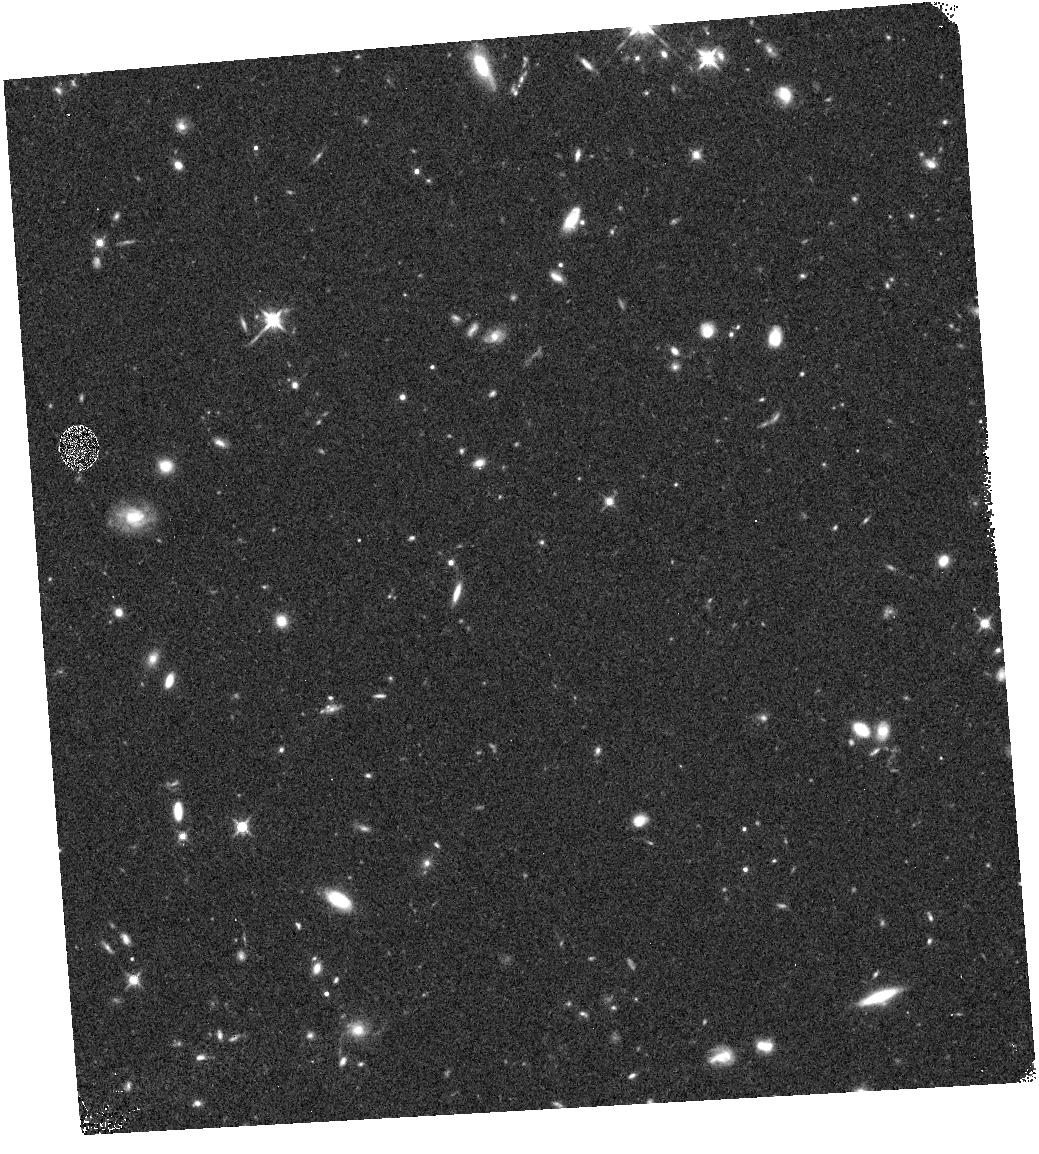
Target: field at RA 347.930°, Dec -14.389°
Instrument: WFC3/IR
Filter: F125W
Exposure: 12 min
Observation ID: hst_13767_ea_wfc3_ir_f125w_icphea

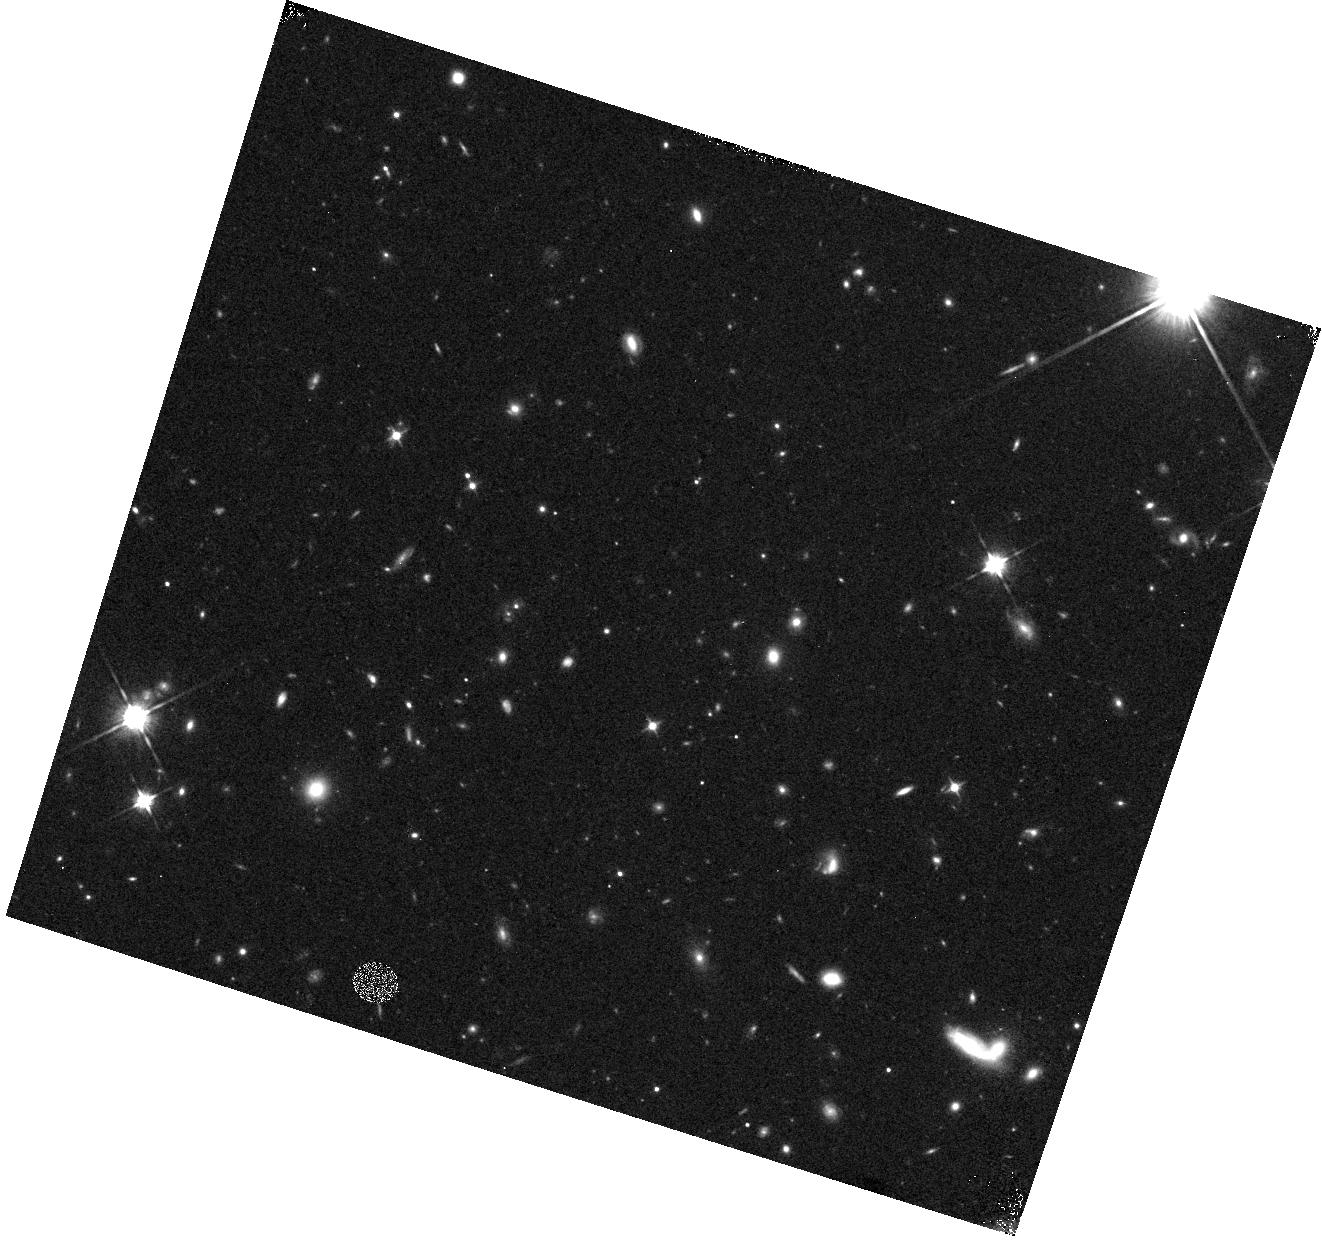
Target: field at RA 247.893°, Dec 37.604°
Instrument: WFC3/IR
Filter: F105W
Exposure: 8 min
Observation ID: hst_13767_6m_wfc3_ir_f105w_icph6m

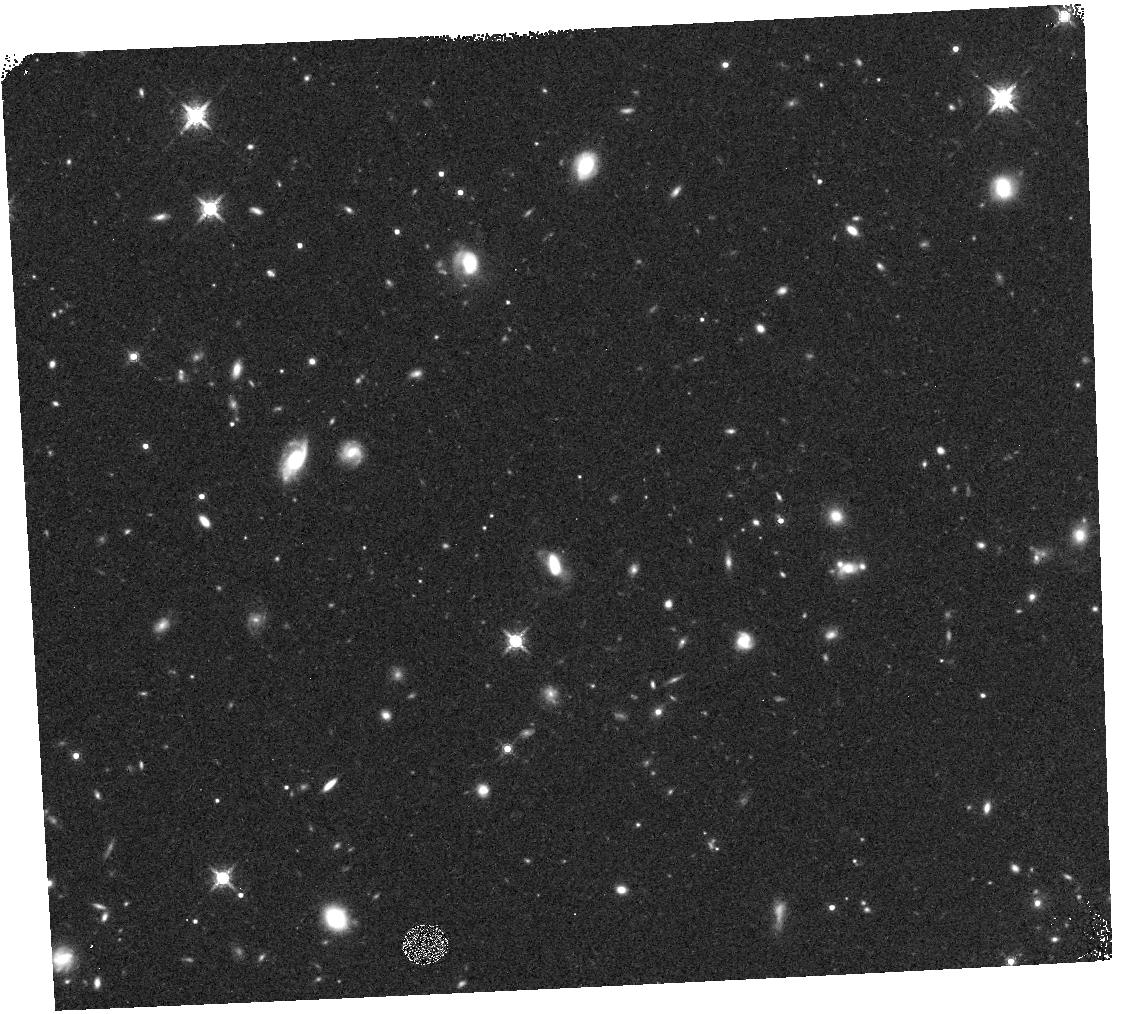
Target: field at RA 219.454°, Dec -1.700°
Instrument: WFC3/IR
Filter: F160W
Exposure: 13 min
Observation ID: hst_13767_4e_wfc3_ir_f160w_icph4e

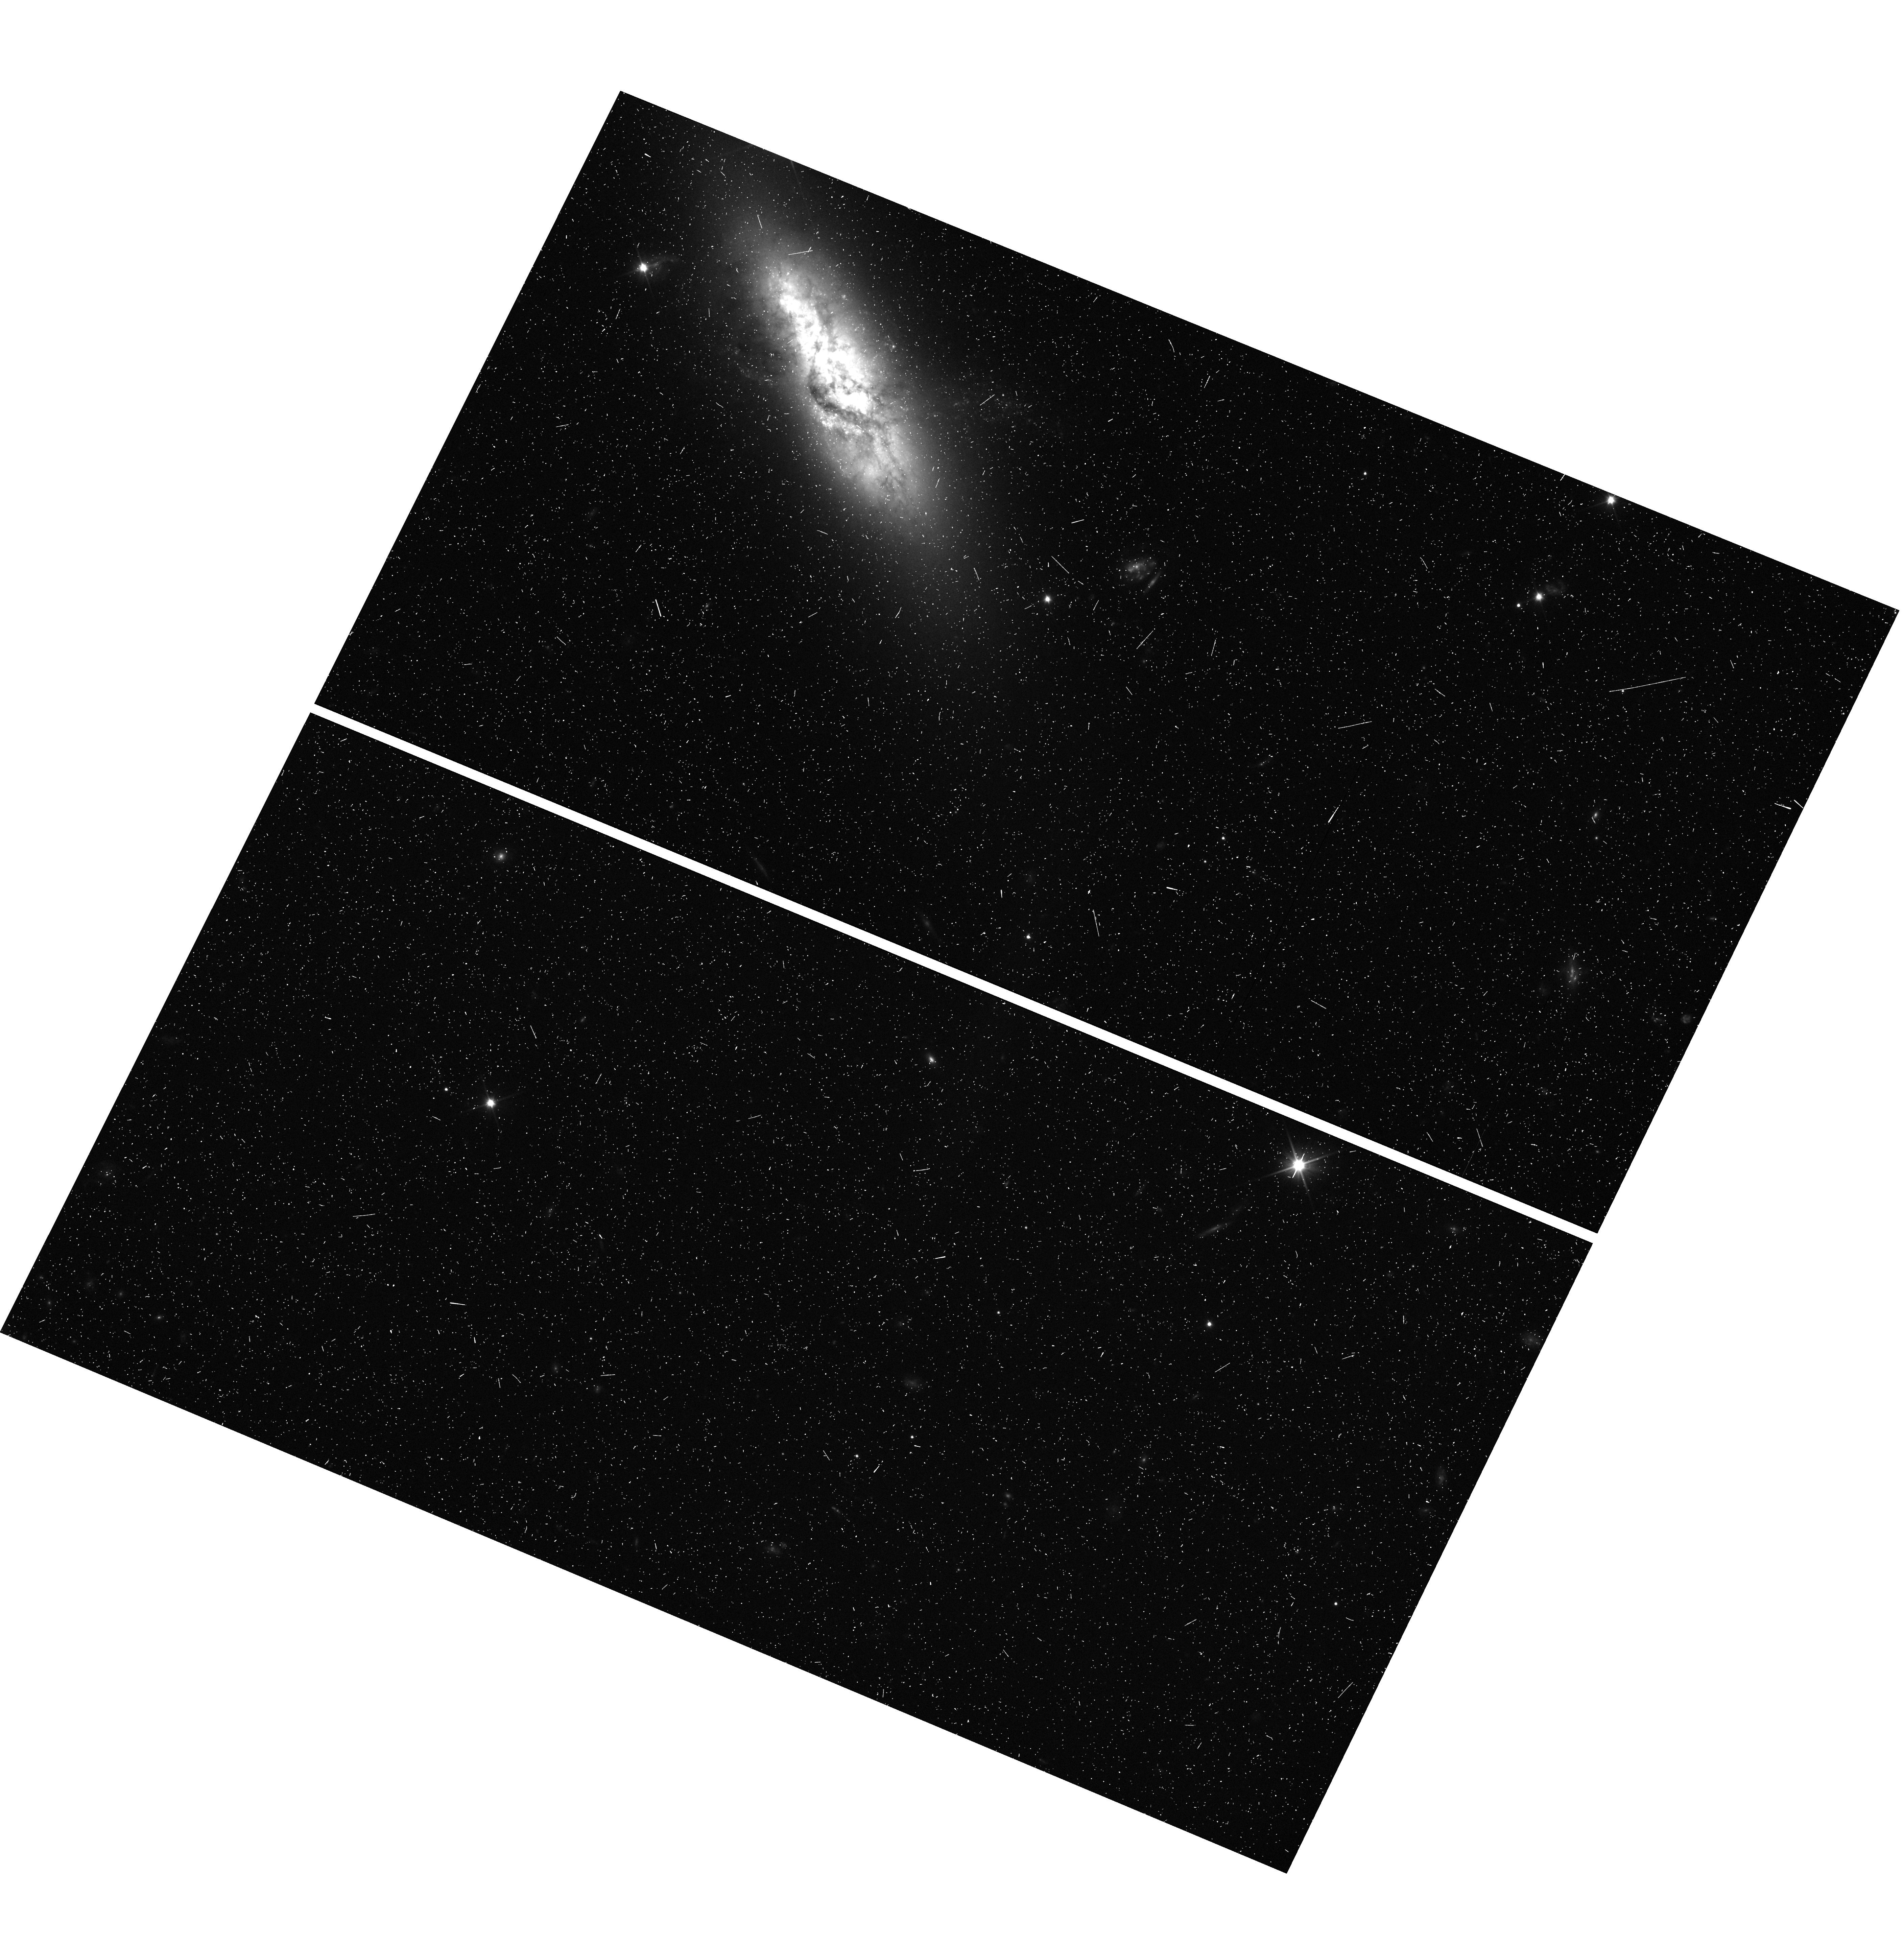
Target: field at RA 217.858°, Dec 2.992°
Instrument: WFC3/UVIS
Filter: F350LP
Exposure: 8 min
Observation ID: hst_13767_es_wfc3_uvis_f350lp_icphes

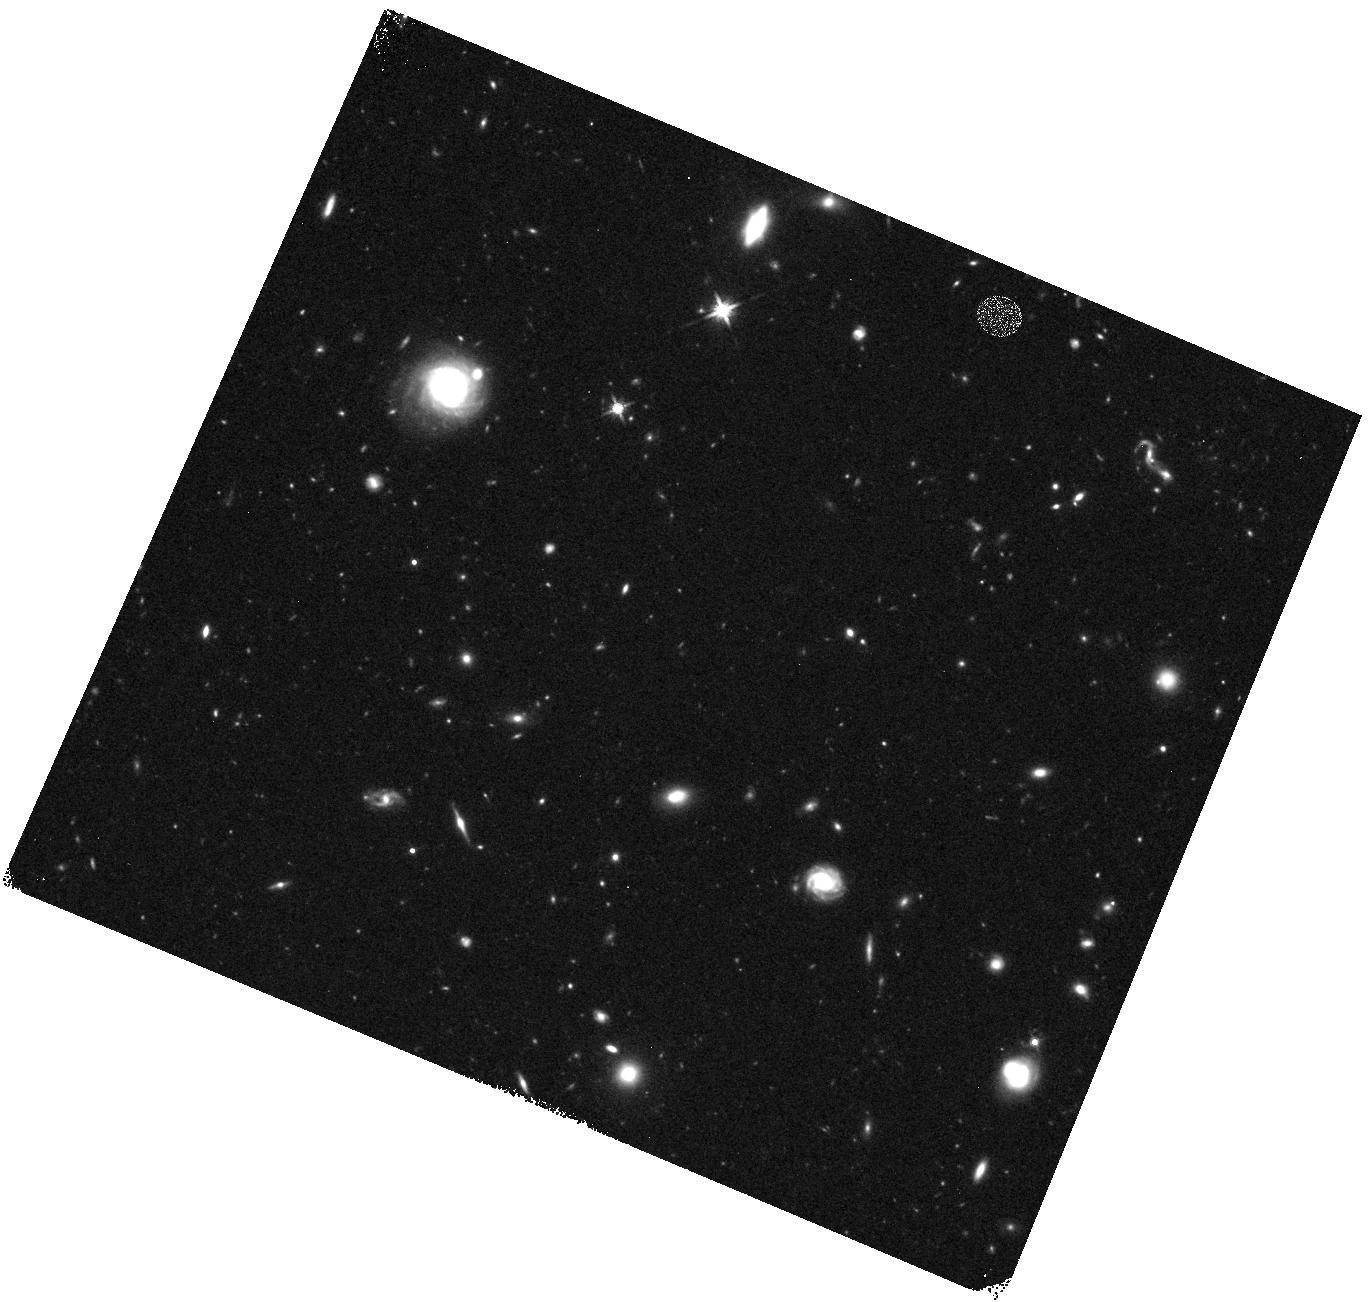
Target: field at RA 148.318°, Dec 51.890°
Instrument: WFC3/IR
Filter: F140W
Exposure: 13 min
Observation ID: hst_13767_0i_wfc3_ir_f140w_icph0i

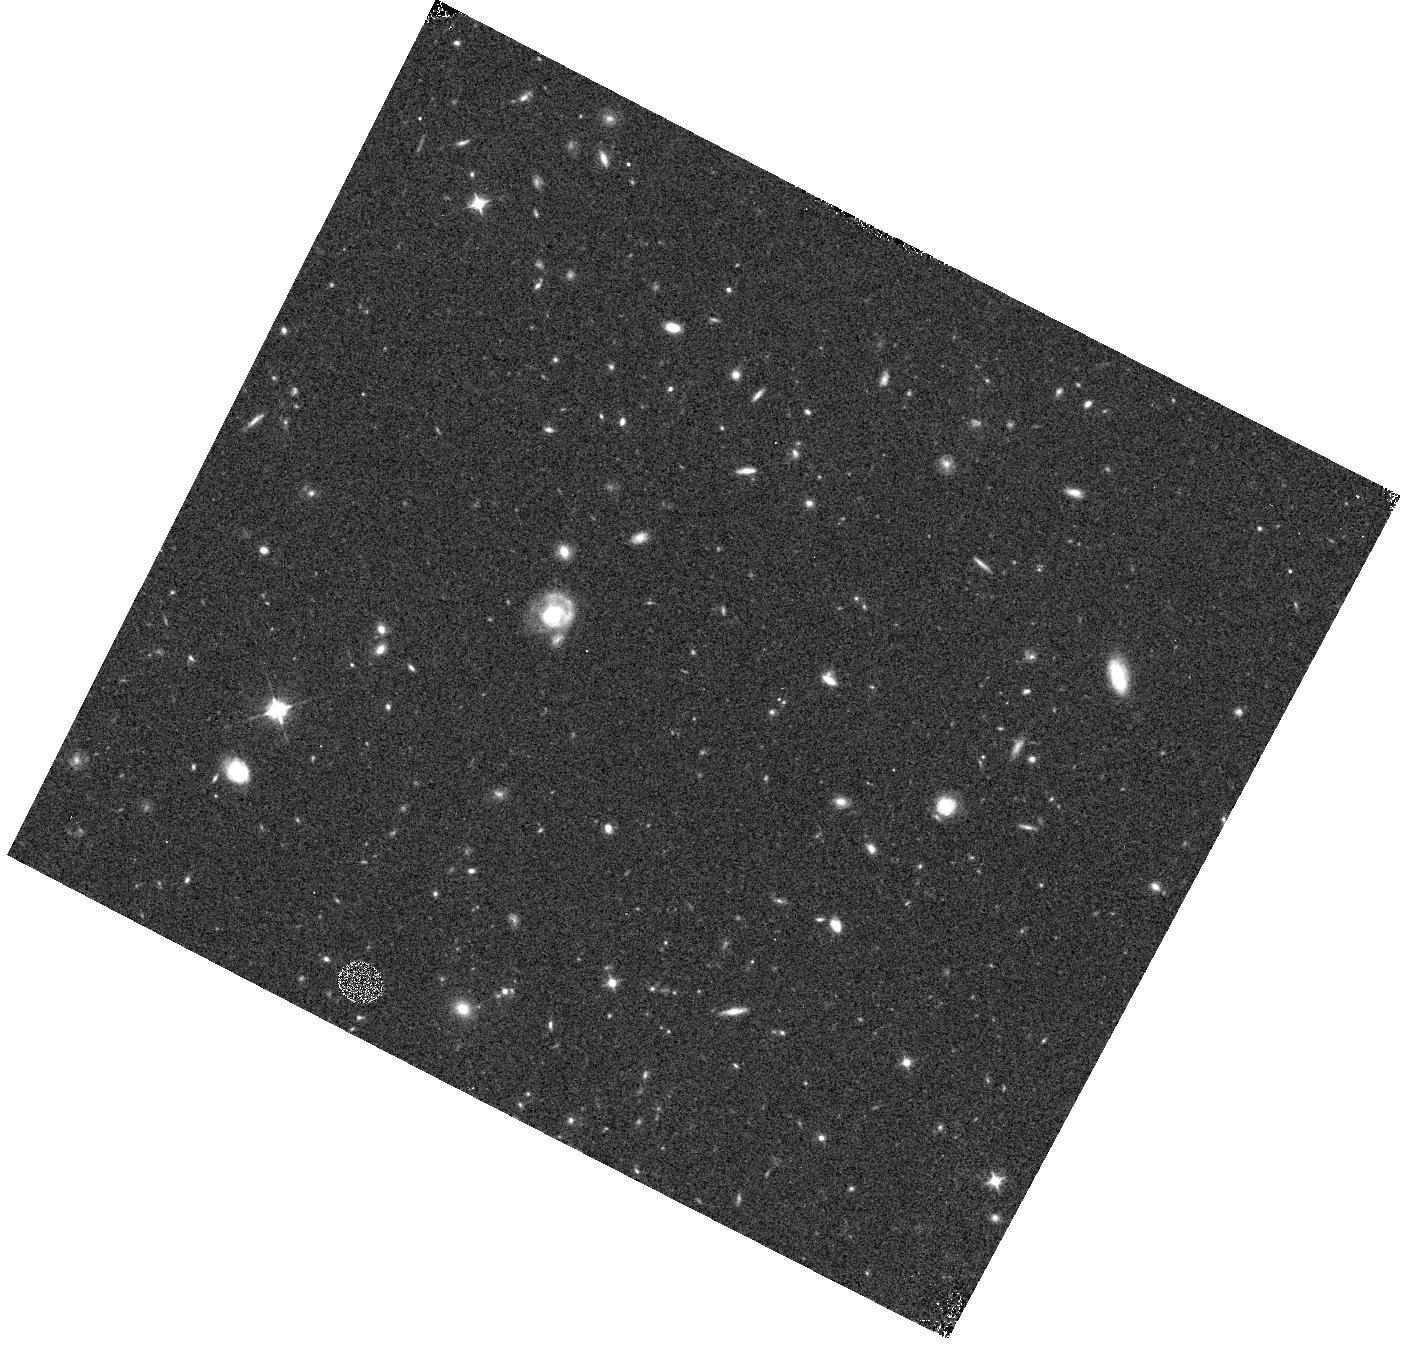
Target: field at RA 166.528°, Dec 35.141°
Instrument: WFC3/IR
Filter: F105W
Exposure: 11 min
Observation ID: hst_13767_ez_wfc3_ir_f105w_icphez

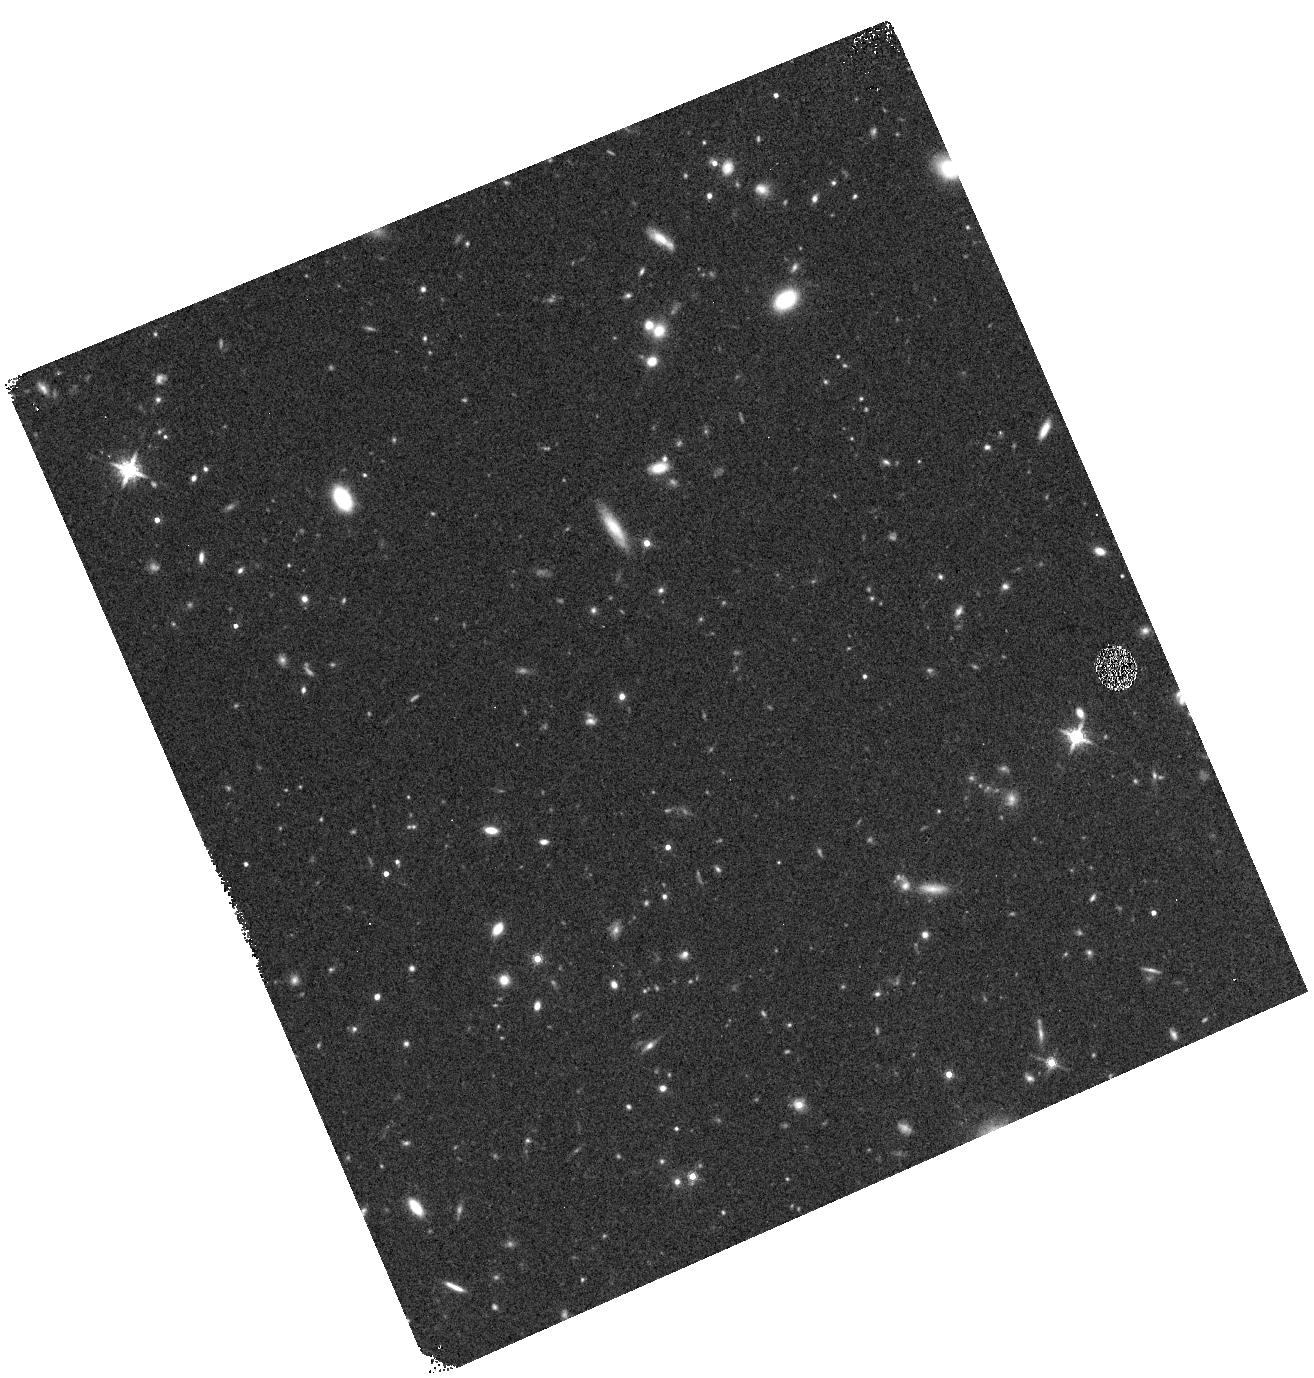
Target: field at RA 337.190°, Dec -9.752°
Instrument: WFC3/IR
Filter: F160W
Exposure: 10 min
Observation ID: hst_13767_fw_wfc3_ir_f160w_icphfw

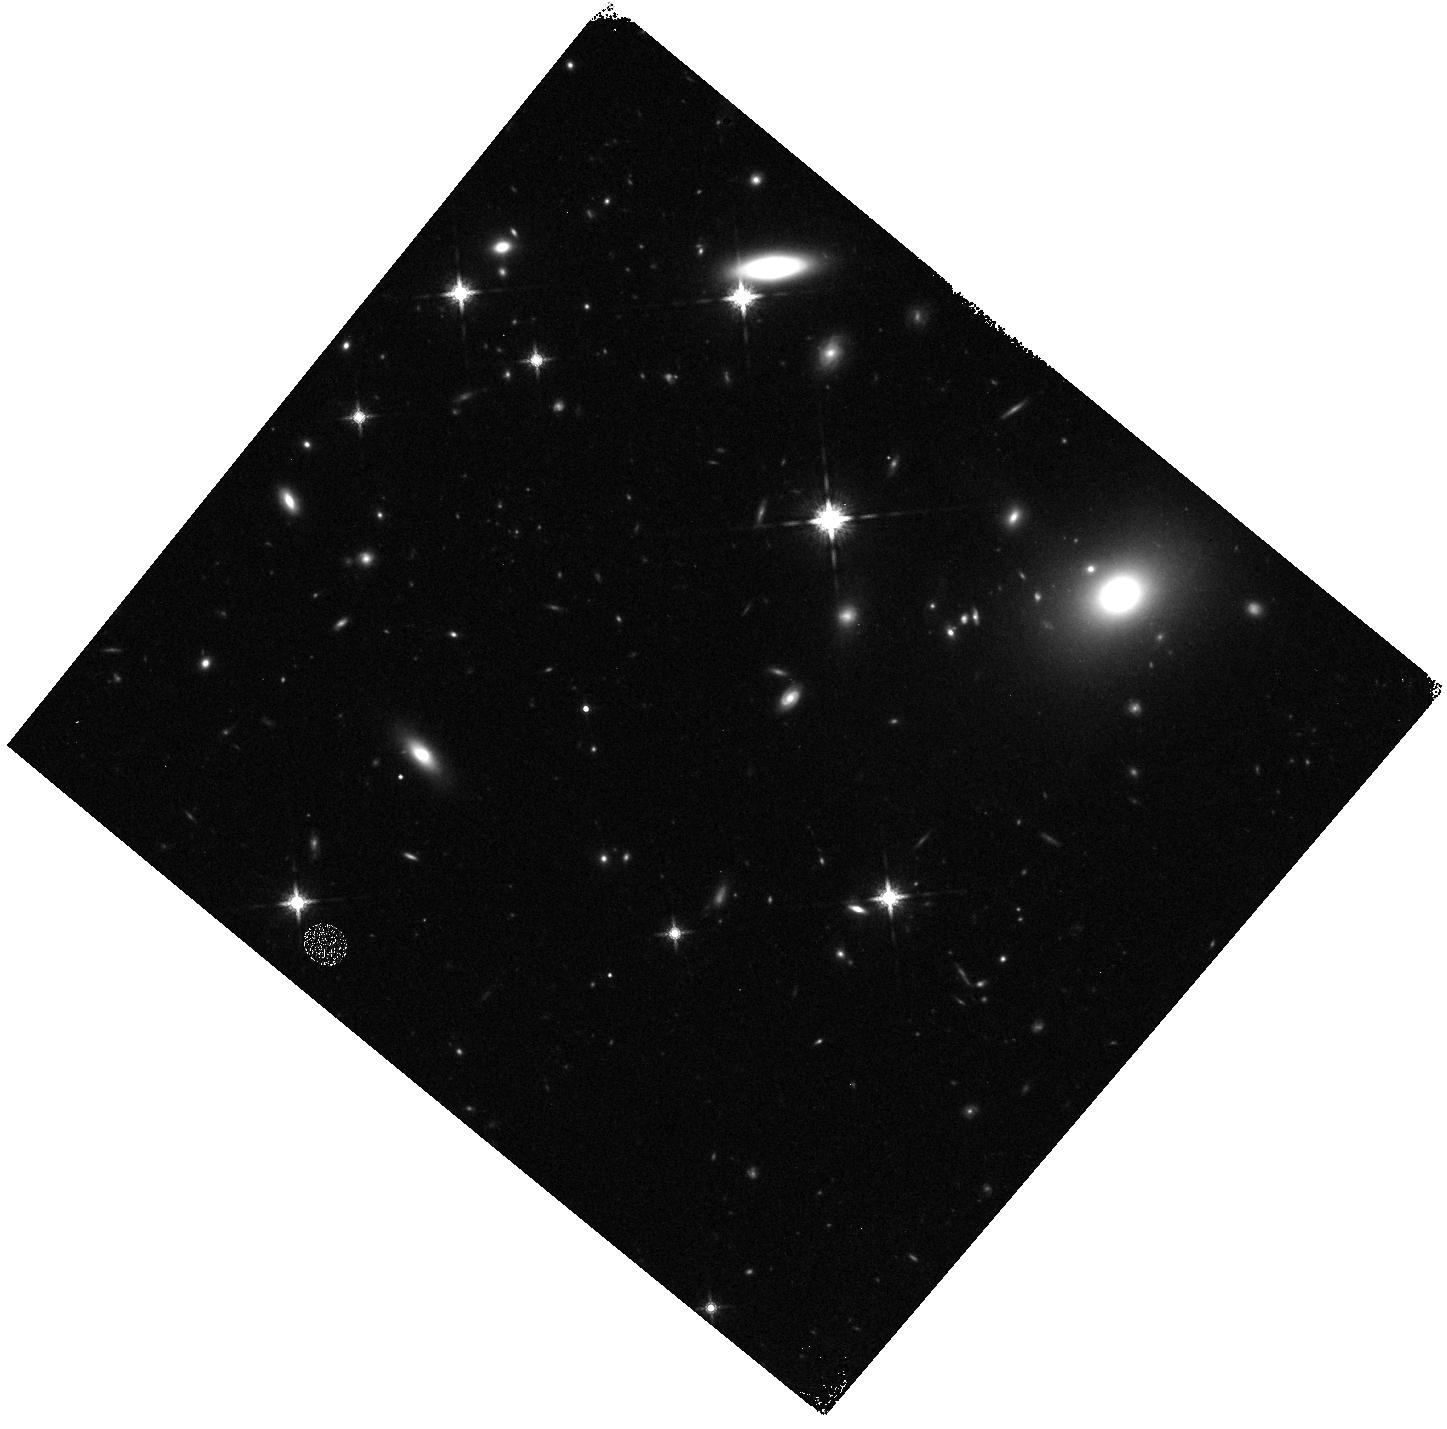
Target: field at RA 147.030°, Dec 57.954°
Instrument: WFC3/IR
Filter: F160W
Exposure: 13 min
Observation ID: hst_13767_bk_wfc3_ir_f160w_icphbk

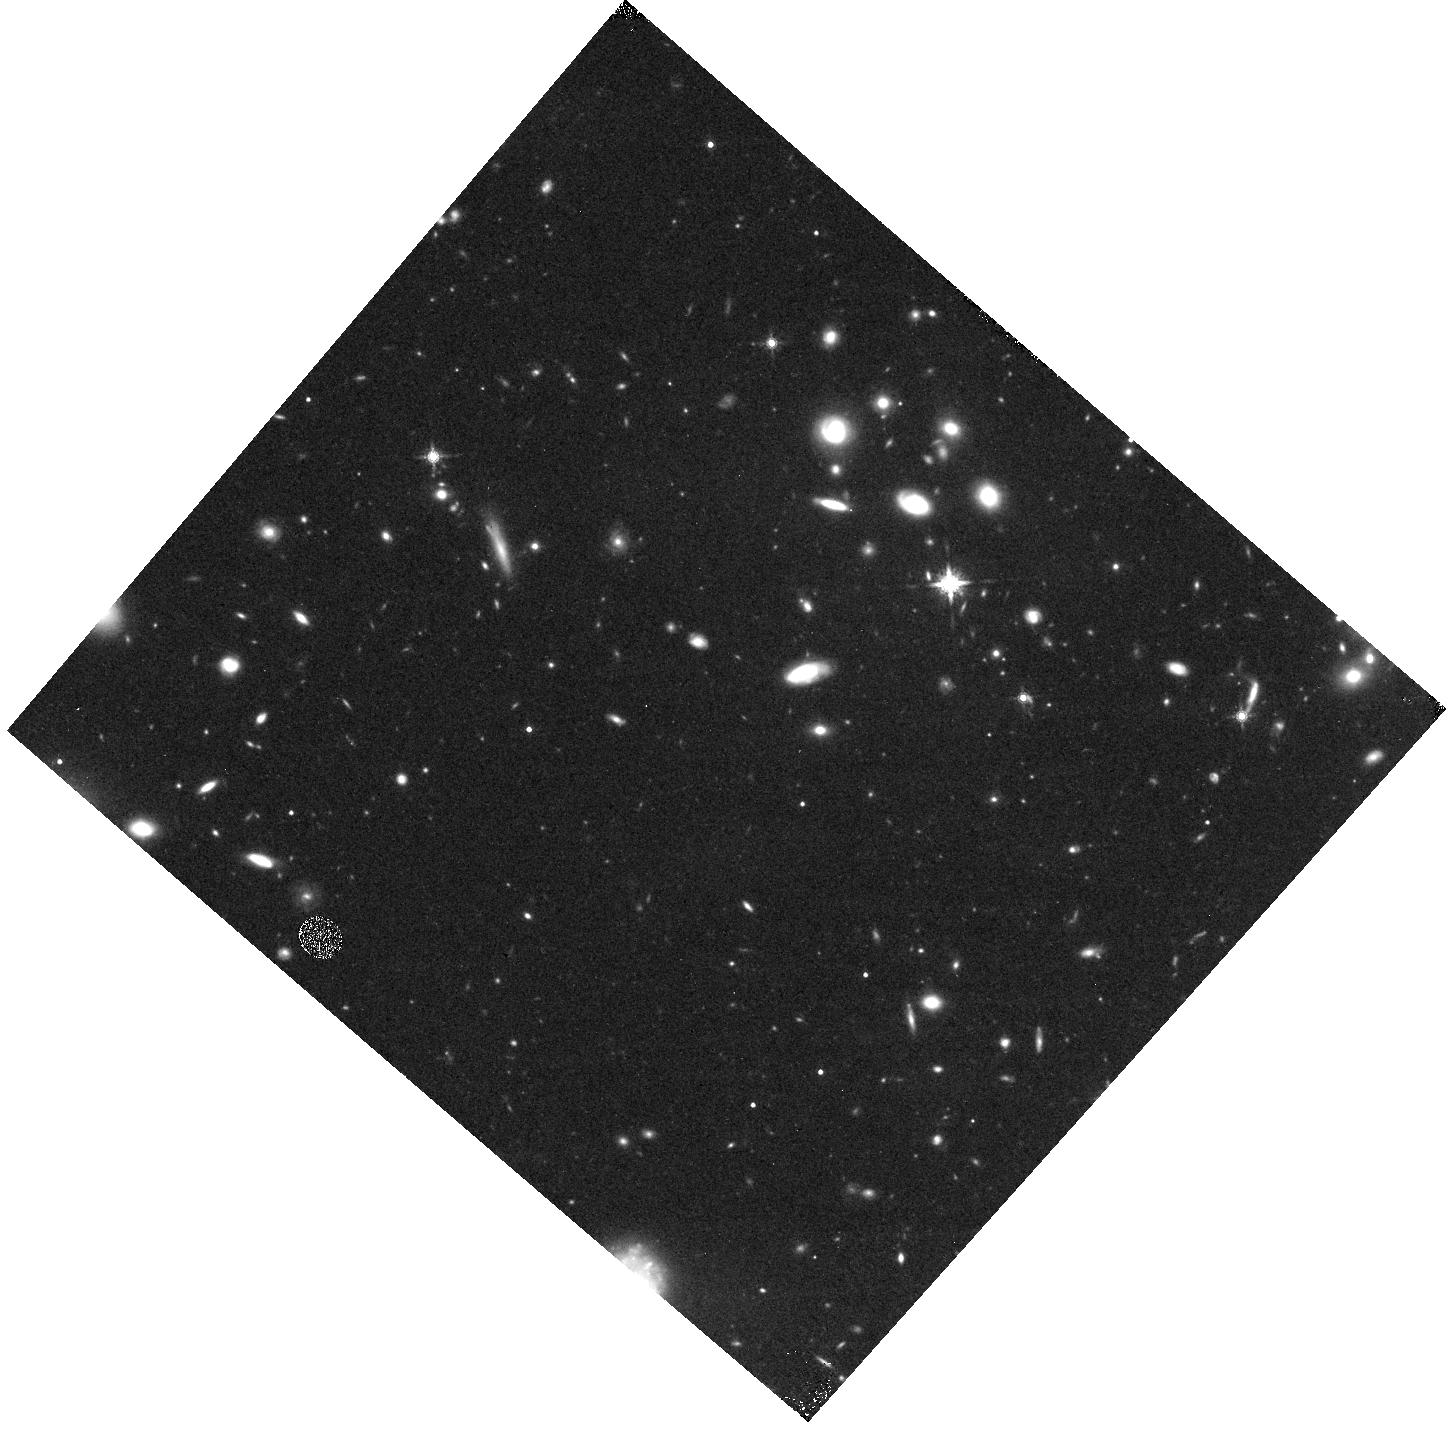
Target: field at RA 243.503°, Dec 48.941°
Instrument: WFC3/IR
Filter: F160W
Exposure: 13 min
Observation ID: hst_13767_ek_wfc3_ir_f160w_icphek

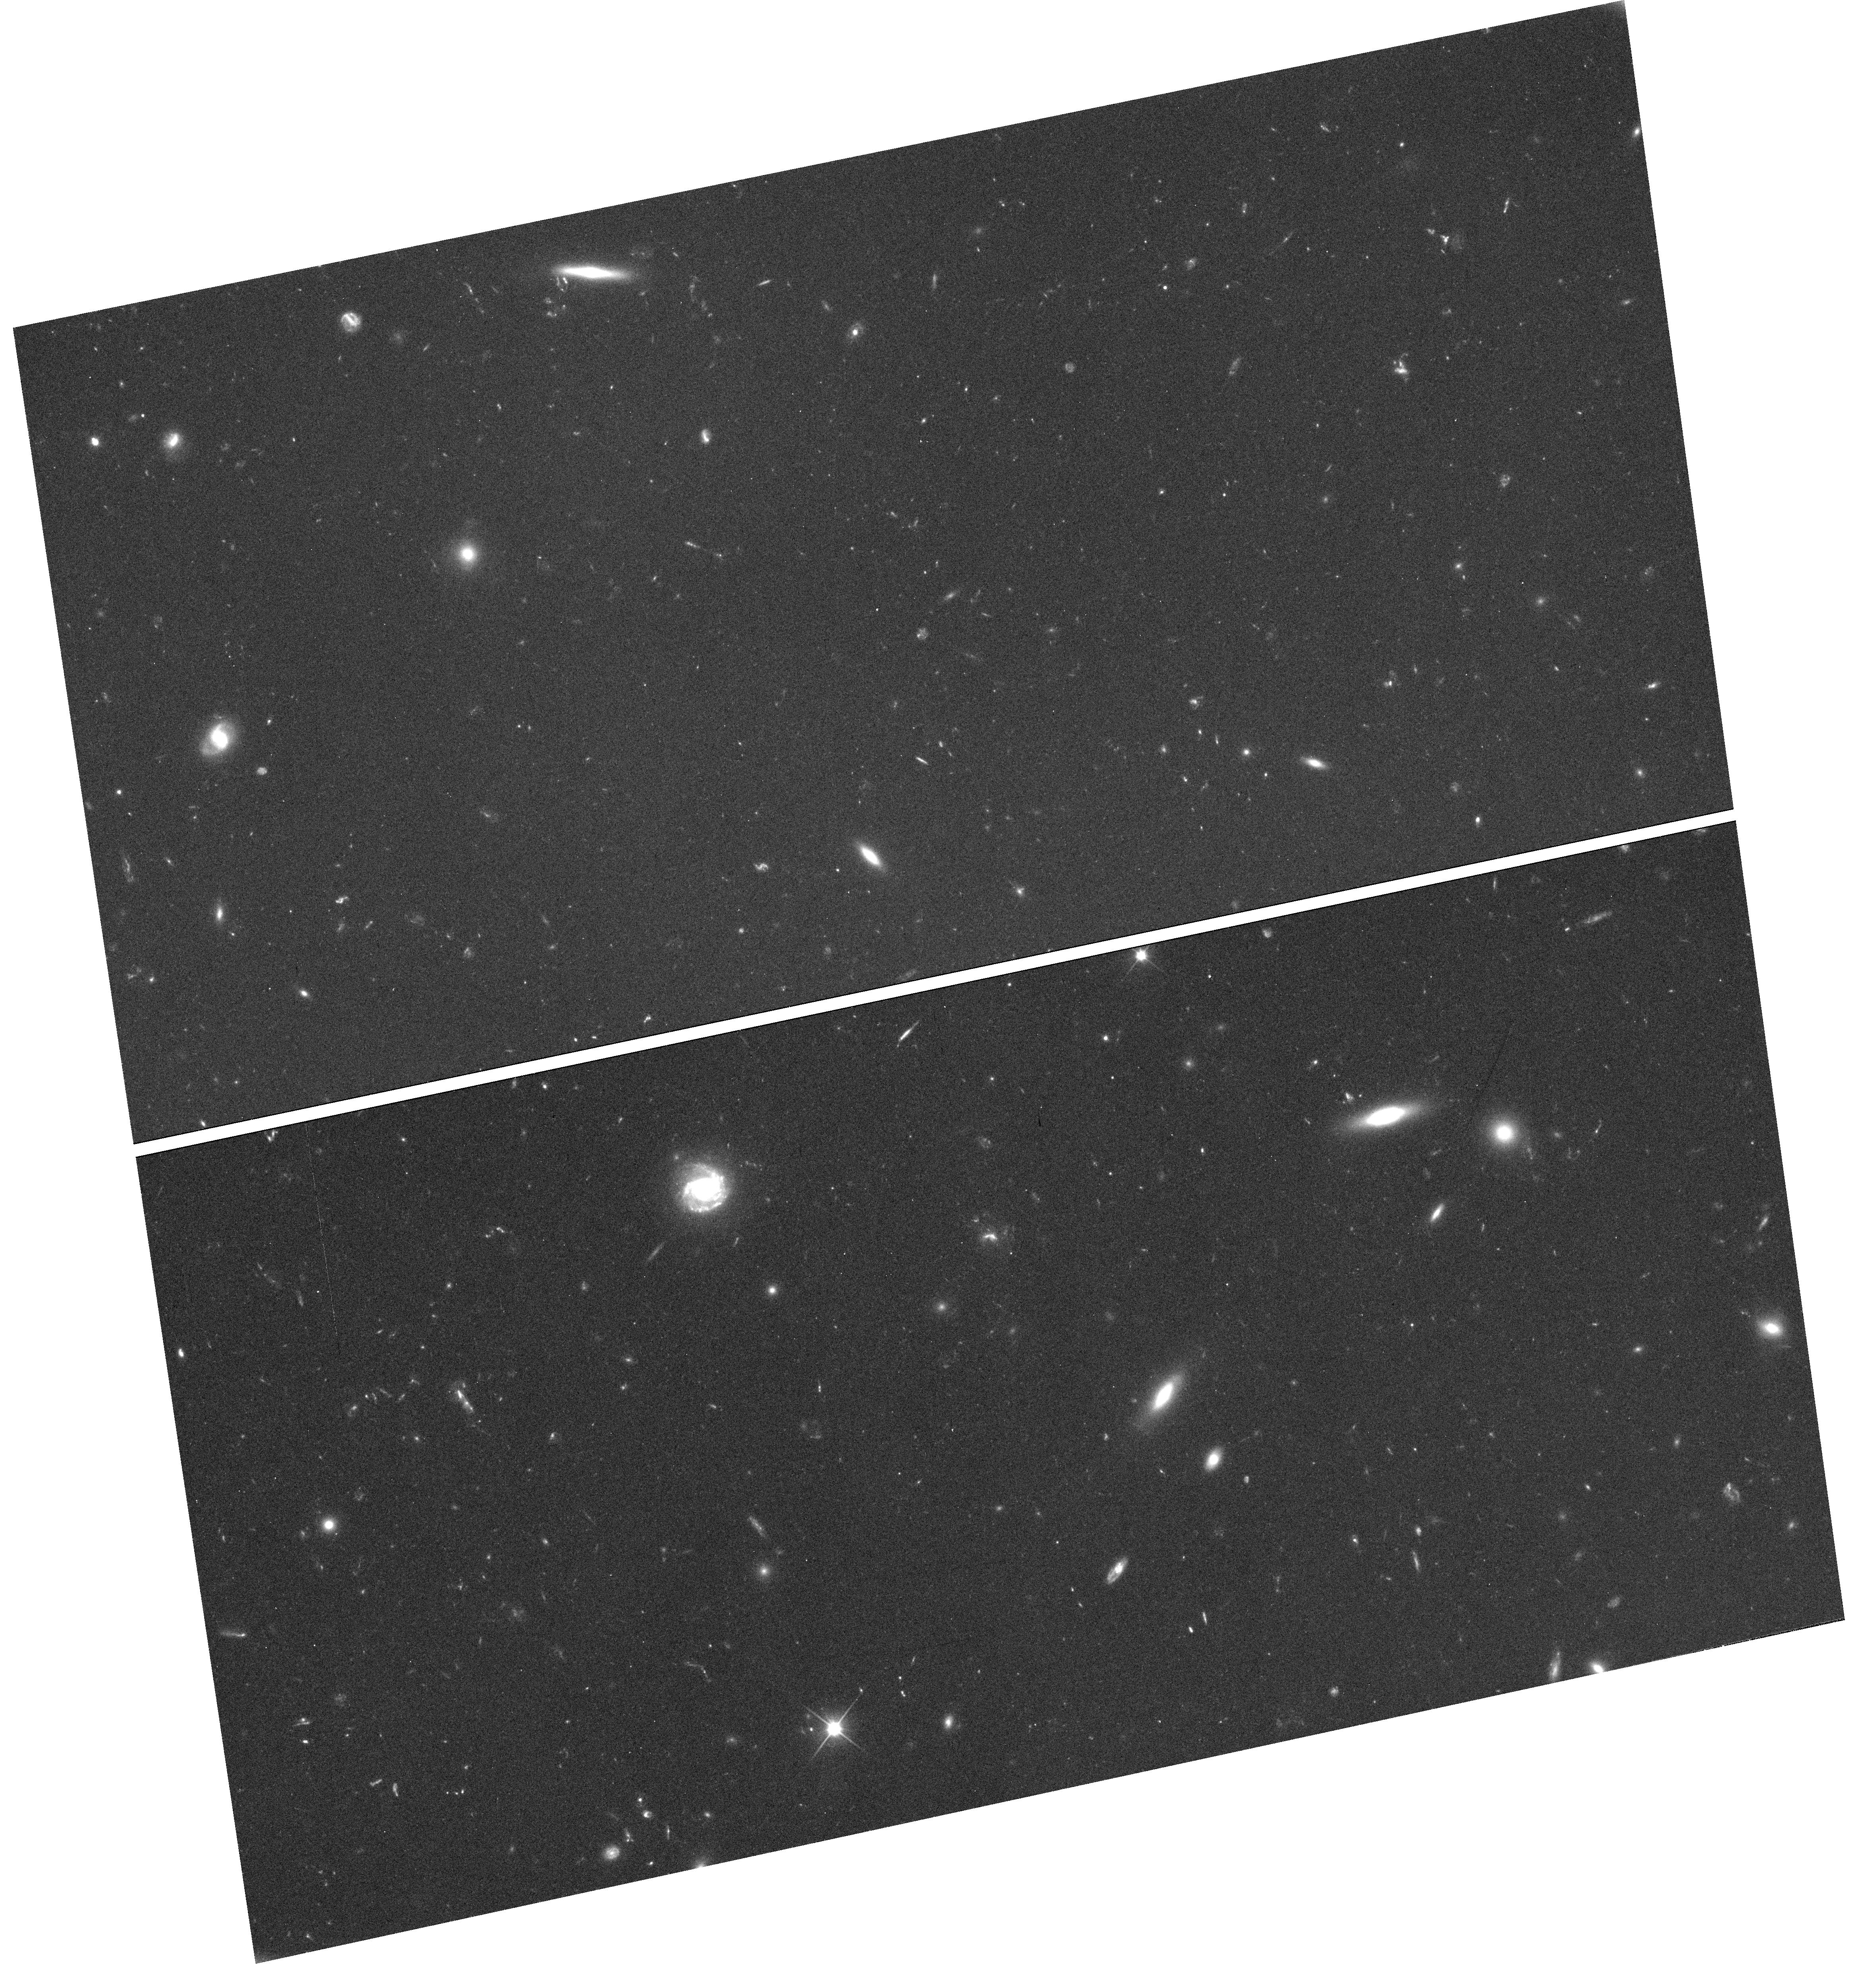
Target: field at RA 148.325°, Dec 51.839°
Instrument: WFC3/UVIS
Filter: F350LP
Exposure: 30 min
Observation ID: hst_13767_2k_wfc3_uvis_f350lp_icph2k

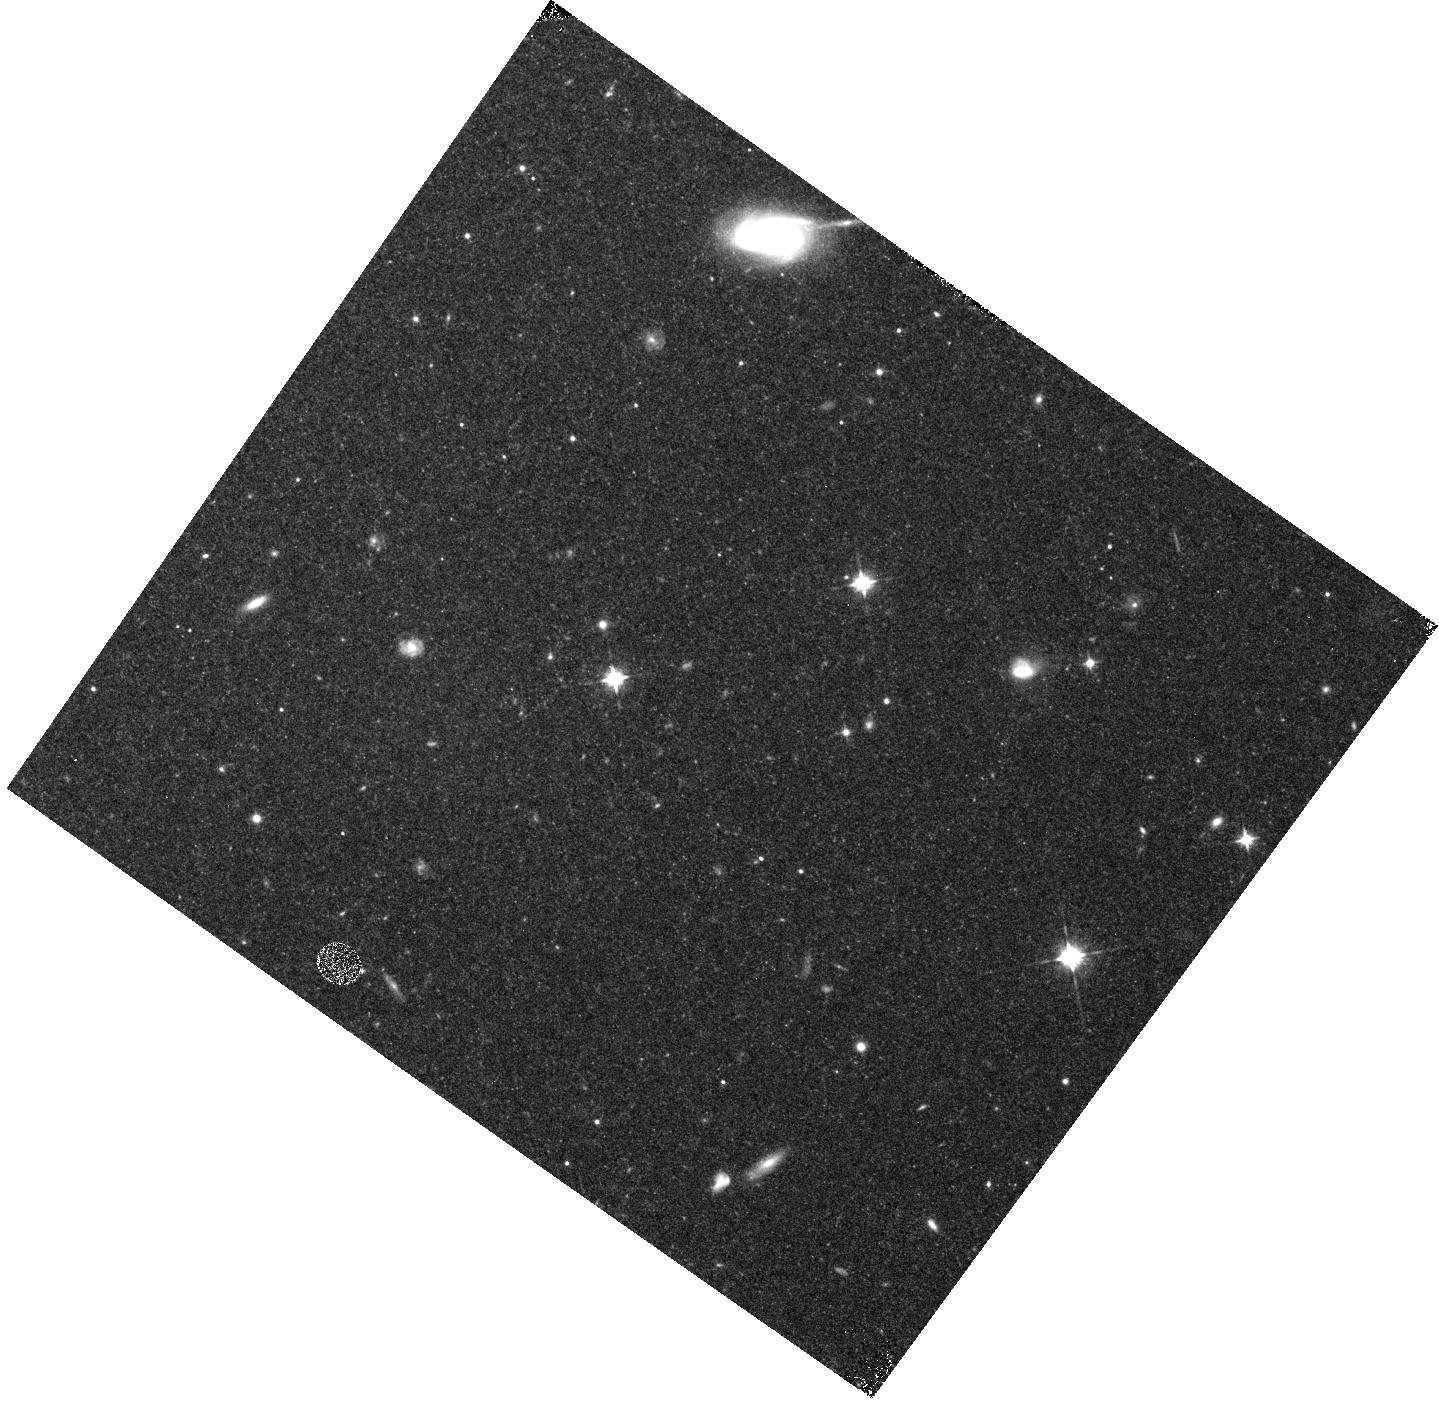
Target: field at RA 187.361°, Dec 7.857°
Instrument: WFC3/IR
Filter: F105W
Exposure: 12 min
Observation ID: hst_13767_e3_wfc3_ir_f105w_icphe3

Bright Galaxies at Hubbles Detection Frontier: The redshift z~9-10 BoRG pure-parallel survey (PI: Trenti, Michele)

Hubble/WFC3 observations transformed our view of early galaxy formation by building reliable samples of galaxies out to redshift z~8, ~700 Myr after the Big Bang and hinting at a dramatic evolution in properties at yet earlier times. From z~8 to z~10 (~200Myr) the luminosity density seems to decrease by a factor ten, but bright galaxies may remain relatively common, based on the four z>9 objects detected so far with m_AB<27. To investigate this apparent conundrum, and study the formation of the most massive and luminous galaxies at ~500 Myr without being affected by cosmic variance, we propose a random-pointing survey to detect 20+/-5 galaxies at z ~ 9-10 as faint as m_AB=27.1 (5-sigma) at zero prime orbit cost. This request builds on our successful Cycle 17 & 19 Brightest of Reionizing Galaxies (BoRG) Survey, which found the largest sample of L>L* galaxies at z~8. BoRG[z8] demonstrated, by adding constraints from the Ultra Deep Field (UDF), that the luminosity function follows a Schechter form, as at lower z, but with a steeper faint-end slope, leading to a photon production sufficient to complete reionization. BoRG[z9-10] will similarly complement the UDF and Frontier Fields datasets by imaging ~550 arcmin^2 over 120 sightlines in five WFC3 bands (F350LP, F105W, F125W, F140W, F160W). Besides twenty new catches at z>9, we will double (from ~60 to ~120) the number of bright z~8 galaxies within reach of spectroscopy, to tighten constraints on Ly-alpha emission and reionization obtained by our BoRG@Keck follow-up. This new public dataset will reveal the connection between massive dark matter halos and formation of first galaxies, and create a legacy of rare targets for JWST